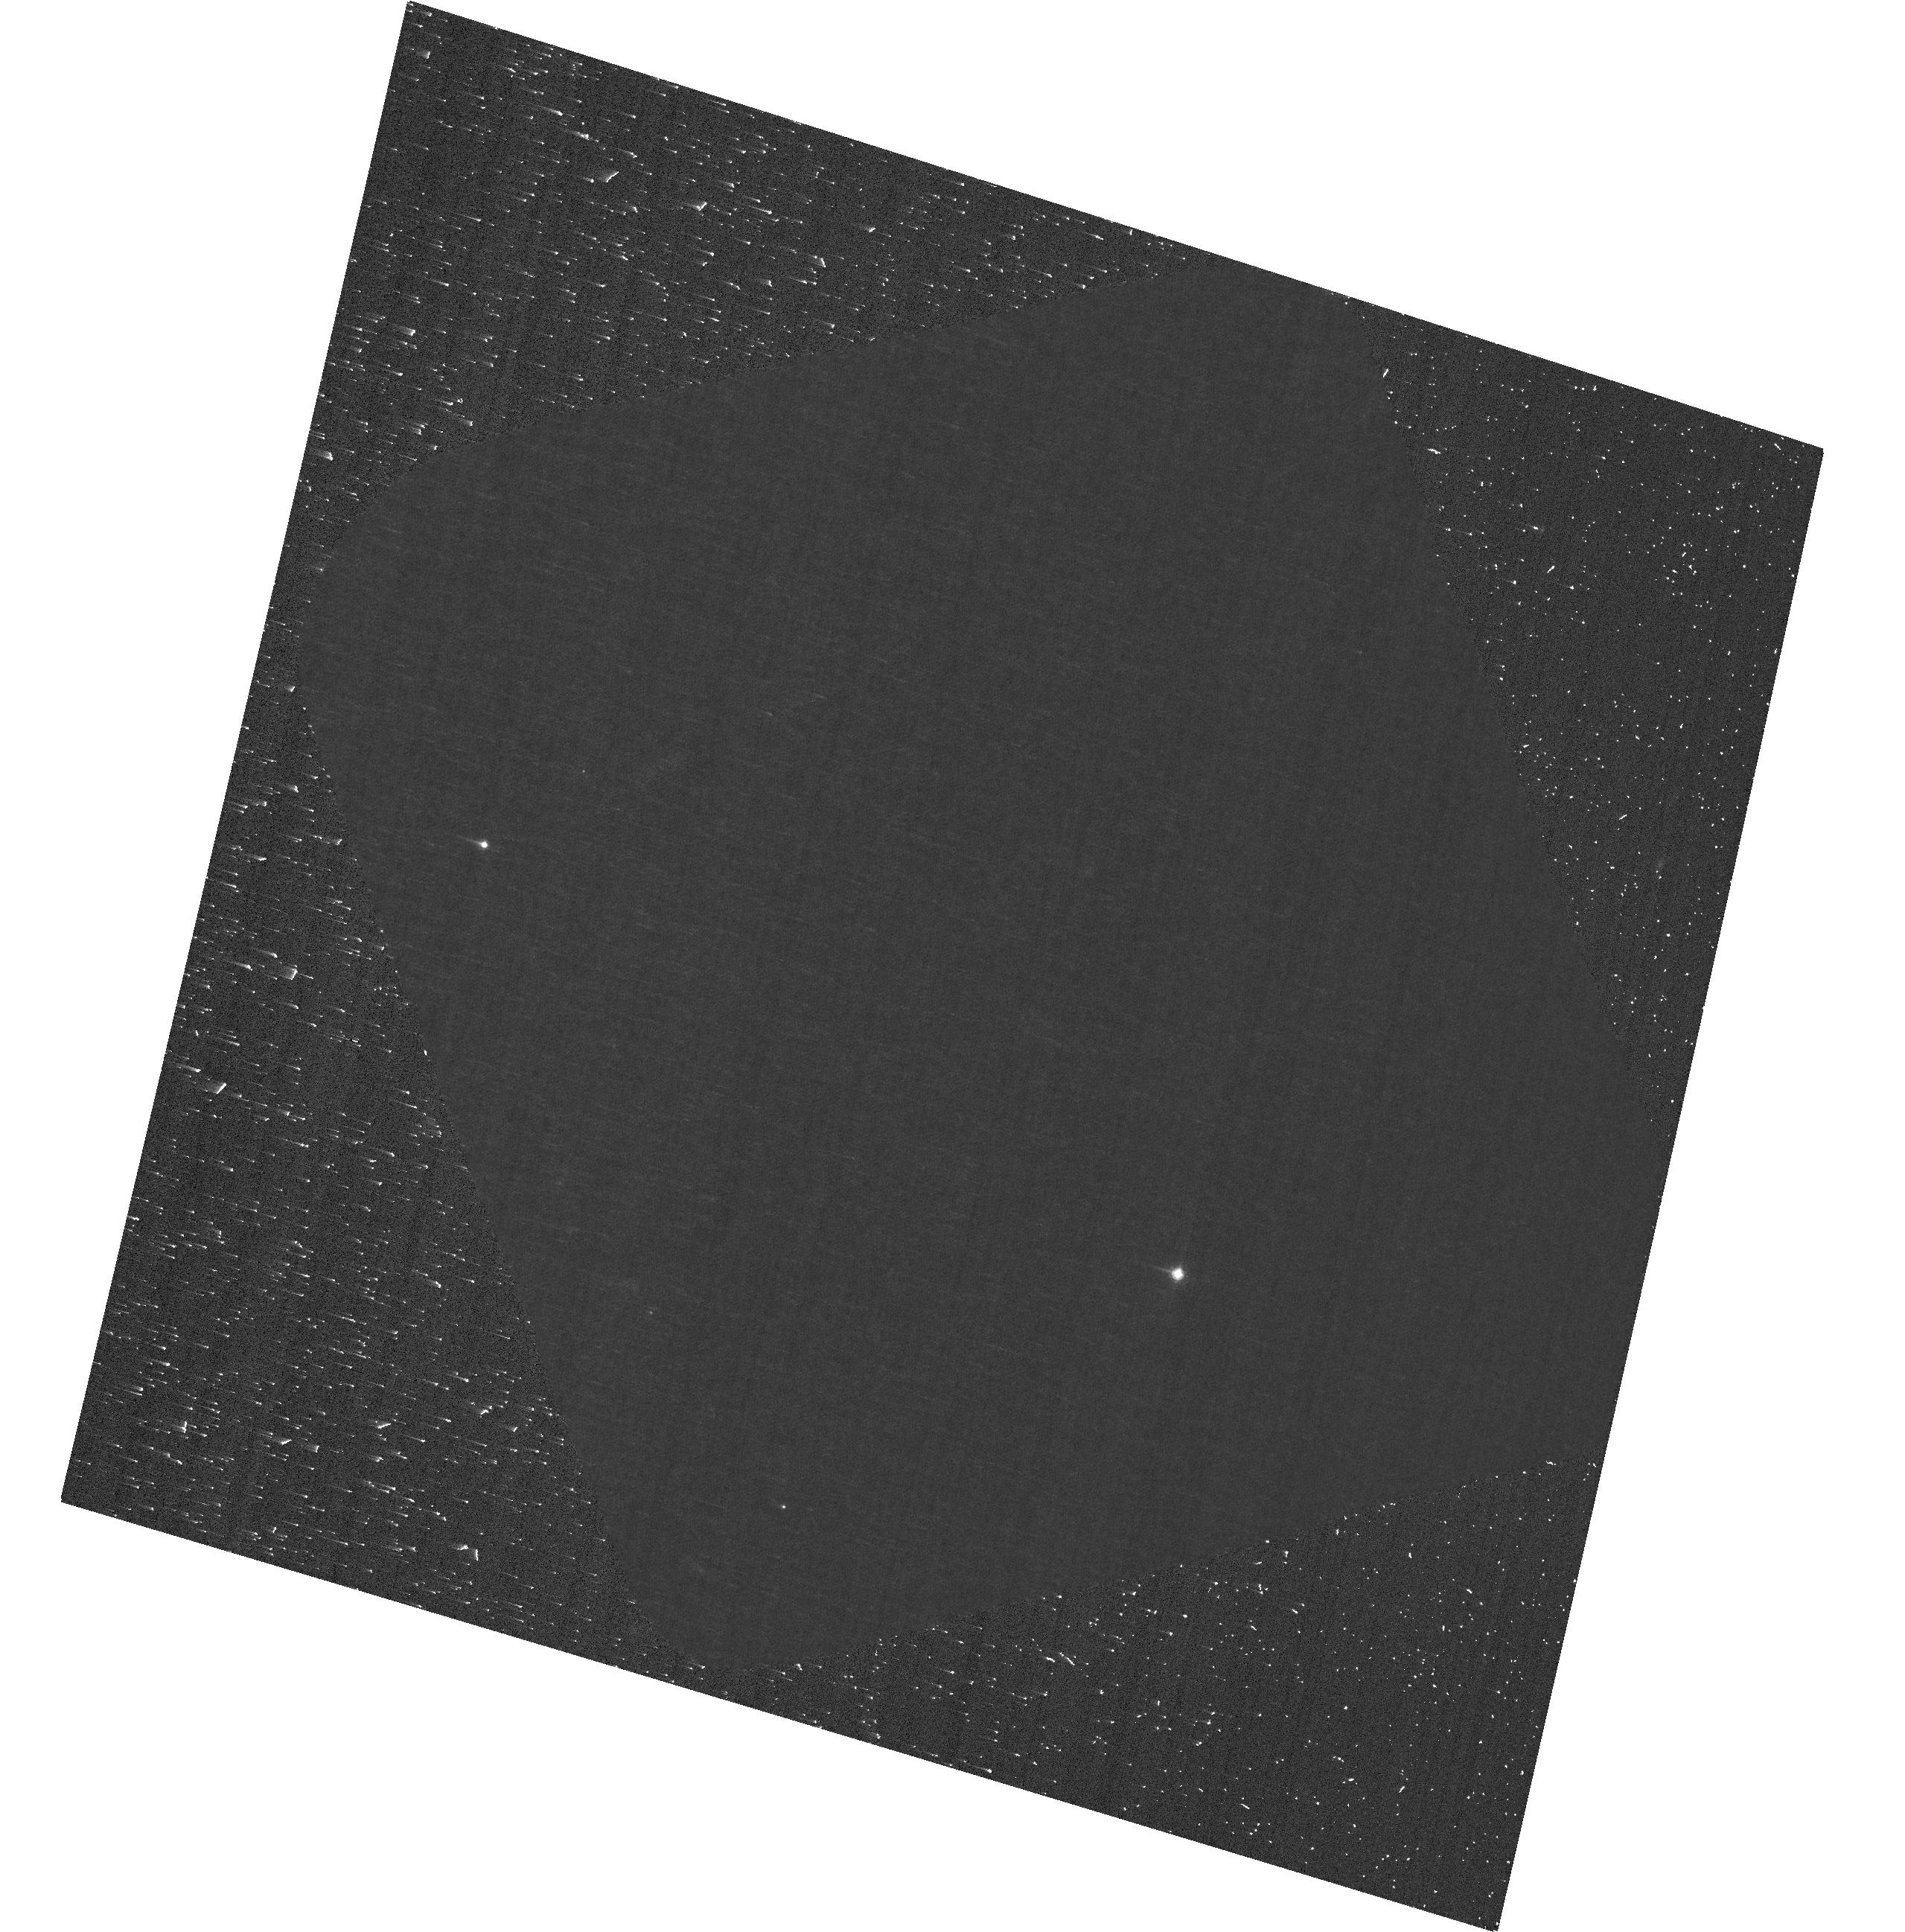
Target: J0100+2802. Instrument: ACS/WFC. Filter: F892N. Exposure: 33 min. Observation ID: hst_17725_06_acs_wfc_f892n_jfd506

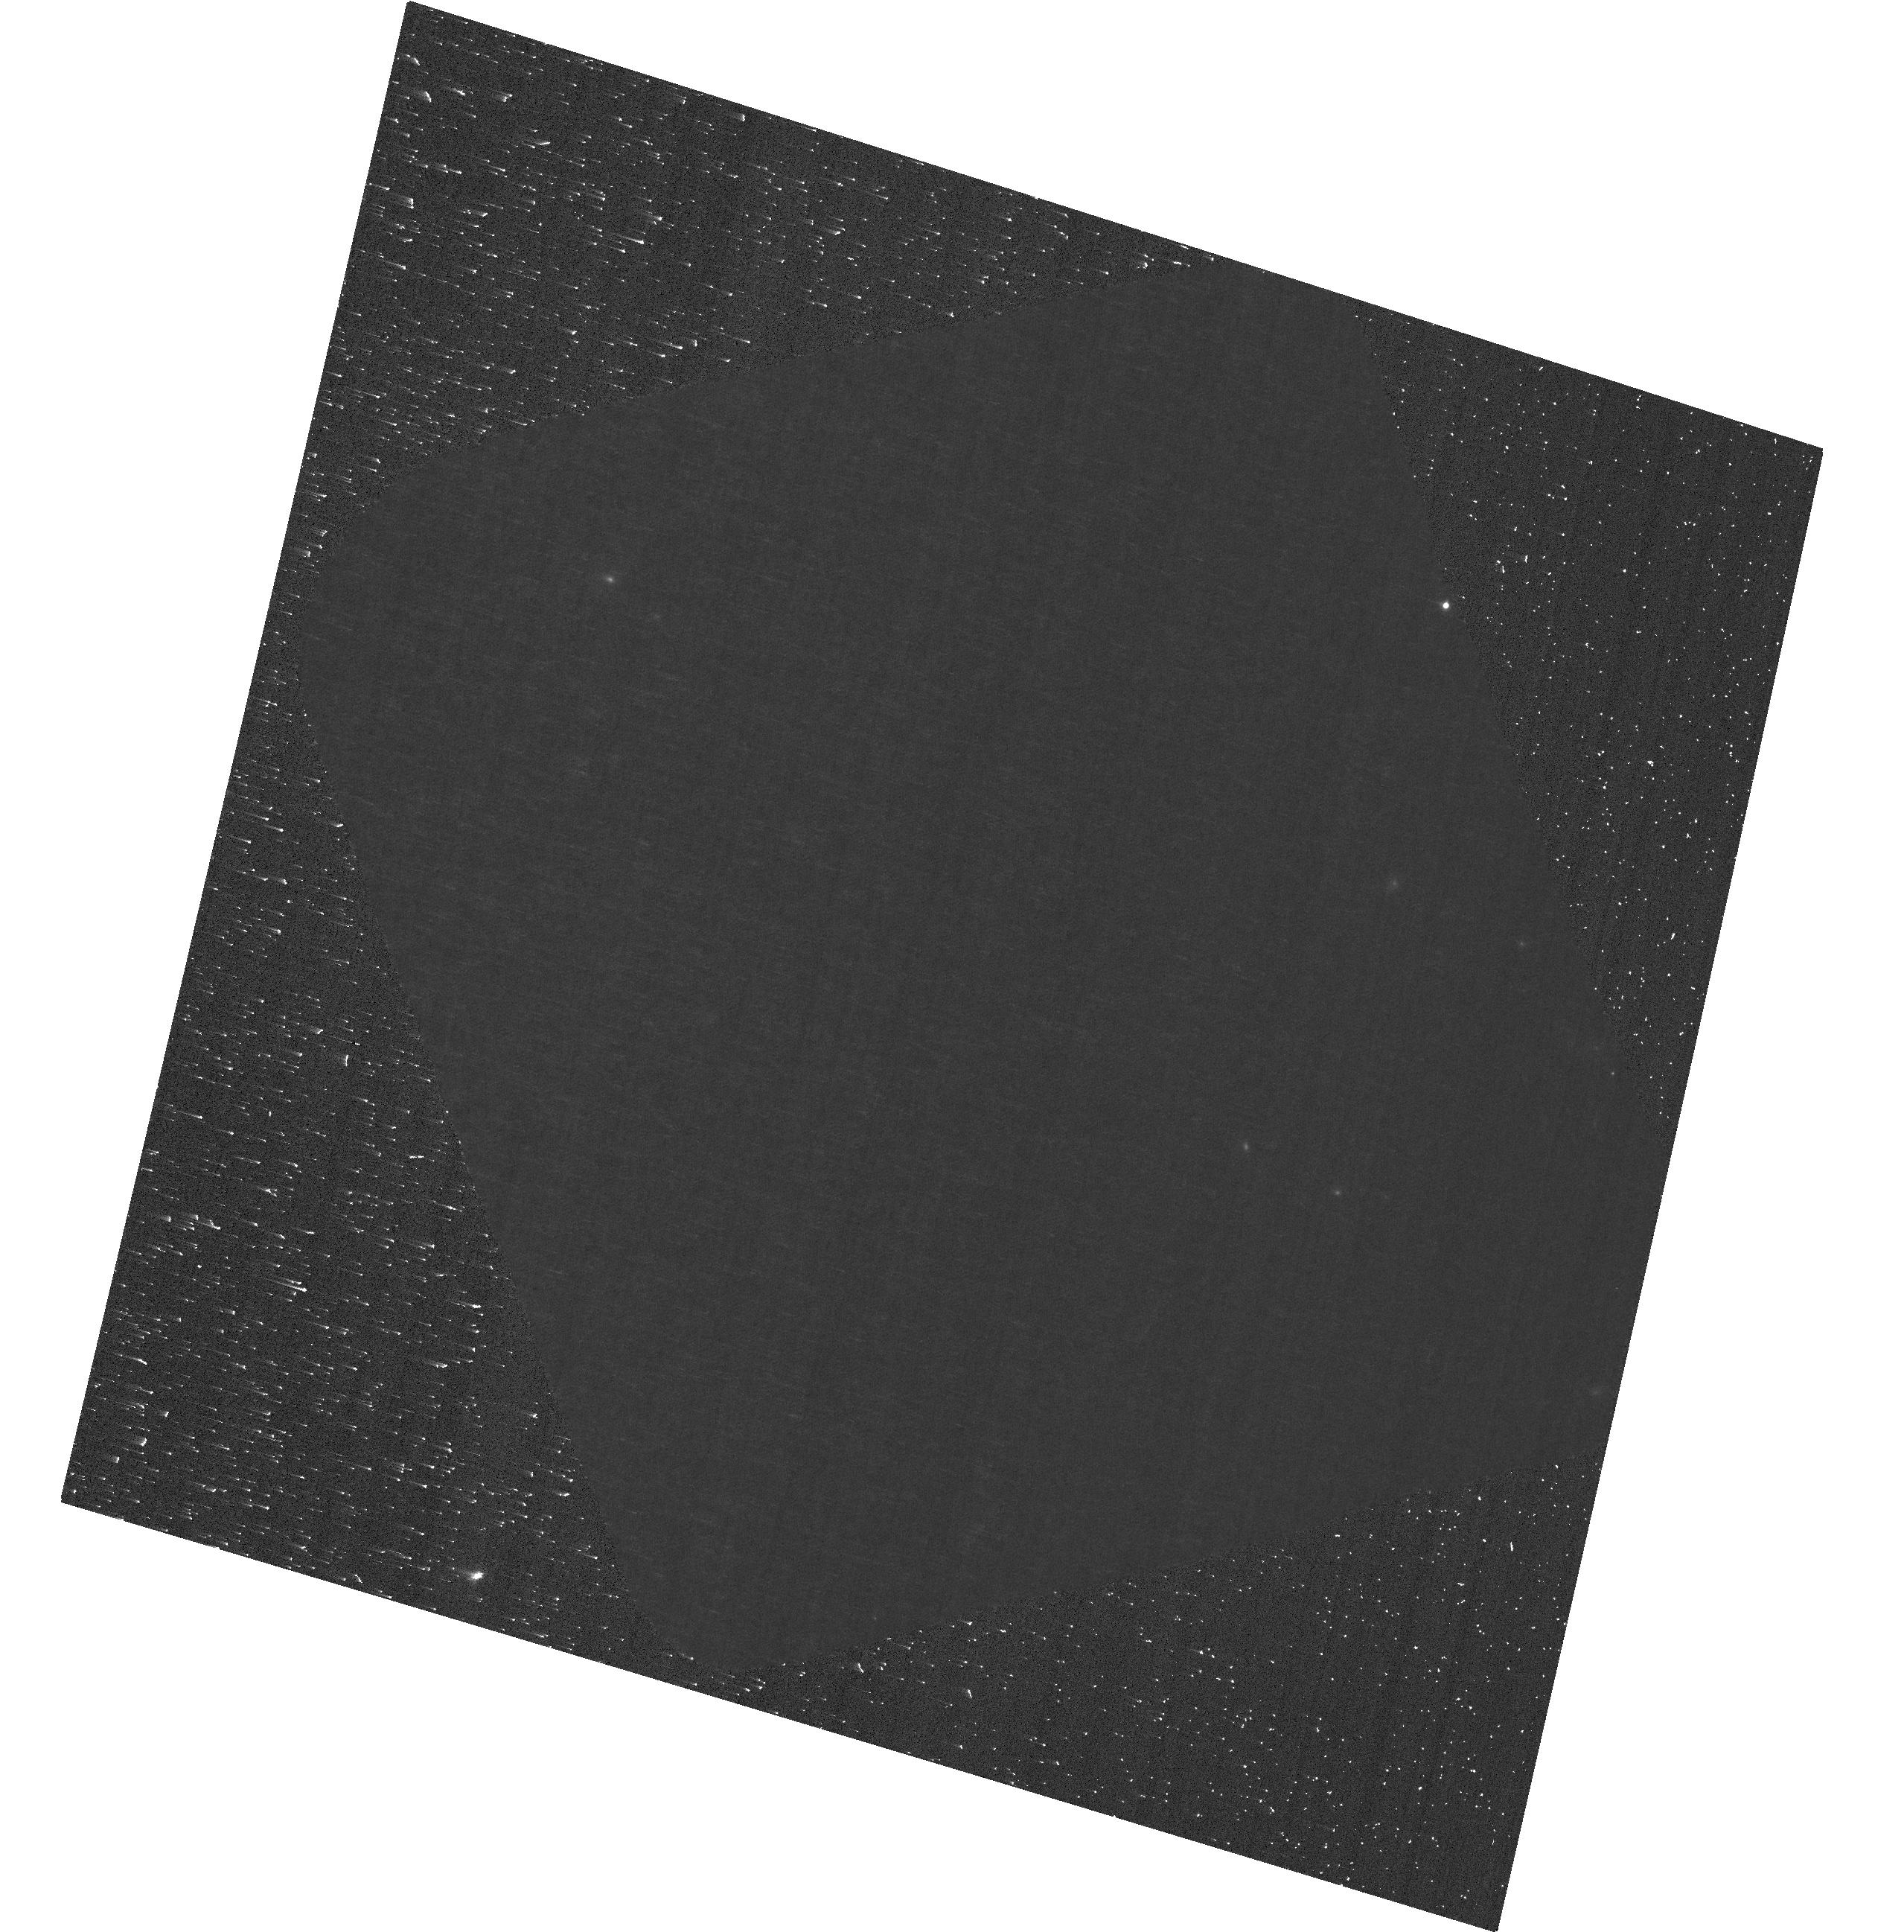
Target: J0100+2802. Instrument: ACS/WFC. Filter: F892N. Exposure: 33 min. Observation ID: hst_17725_29_acs_wfc_f892n_jfd529

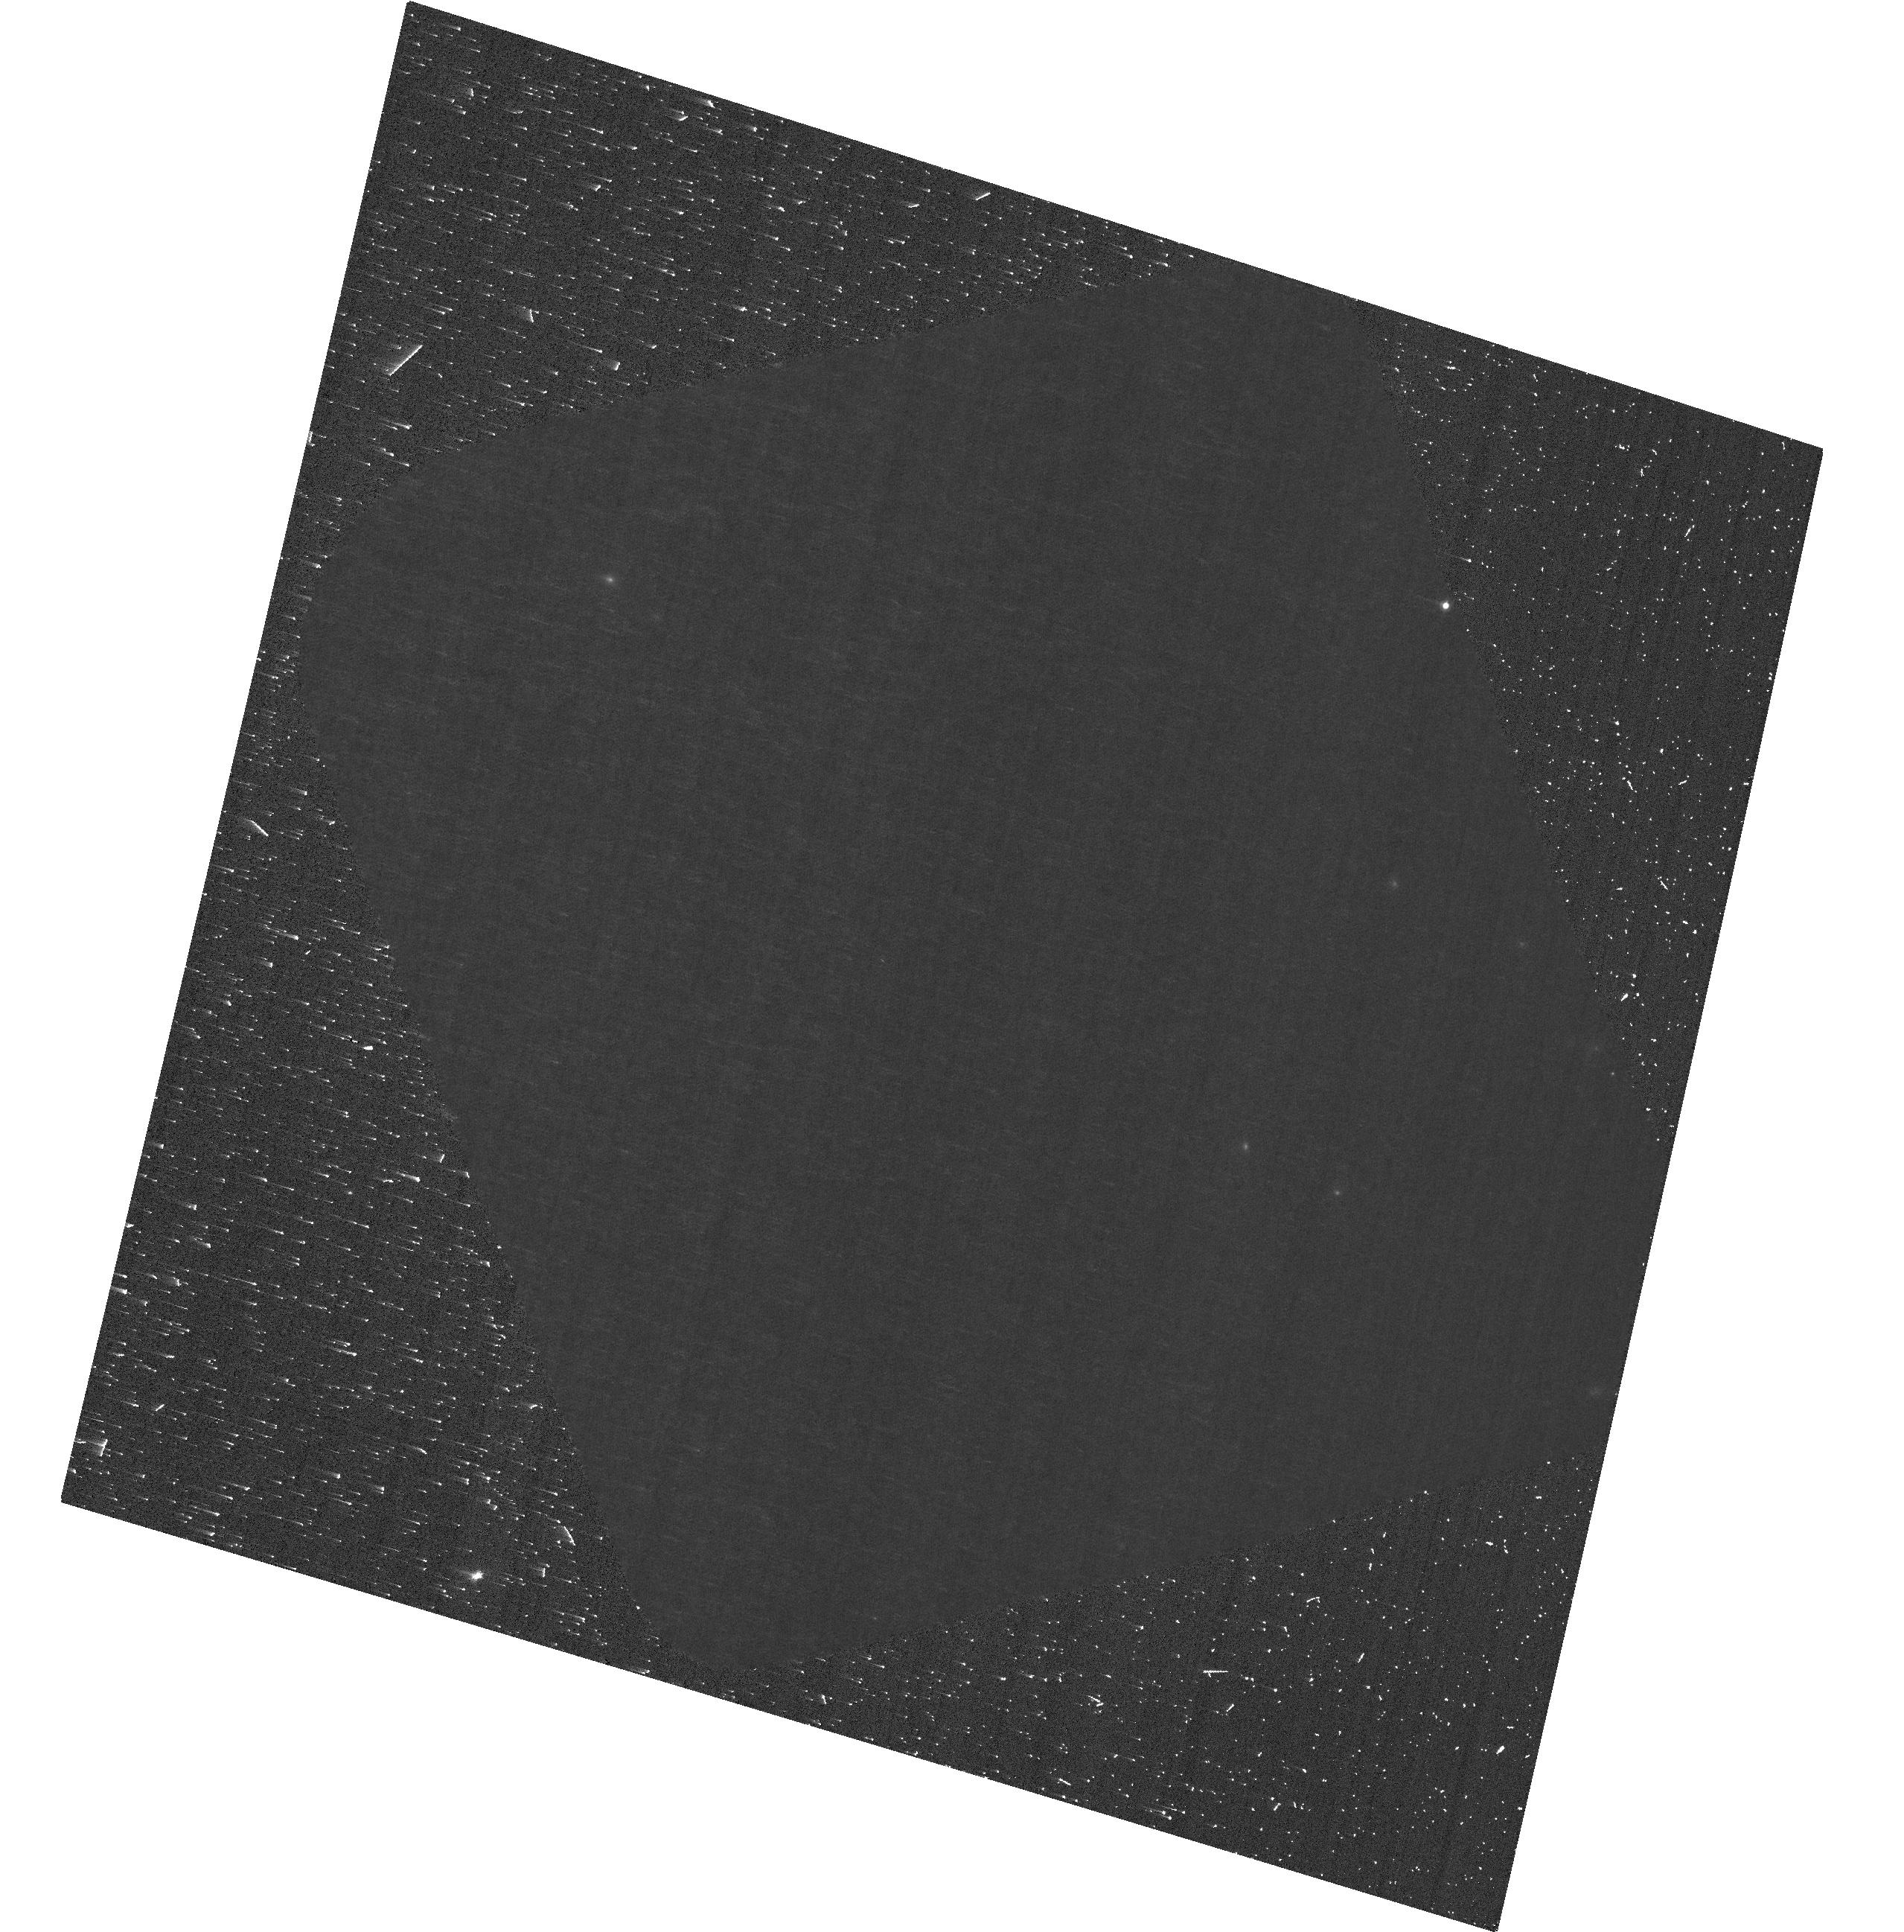
Target: J0100+2802. Instrument: ACS/WFC. Filter: F892N. Exposure: 33 min. Observation ID: hst_17725_21_acs_wfc_f892n_jfd521

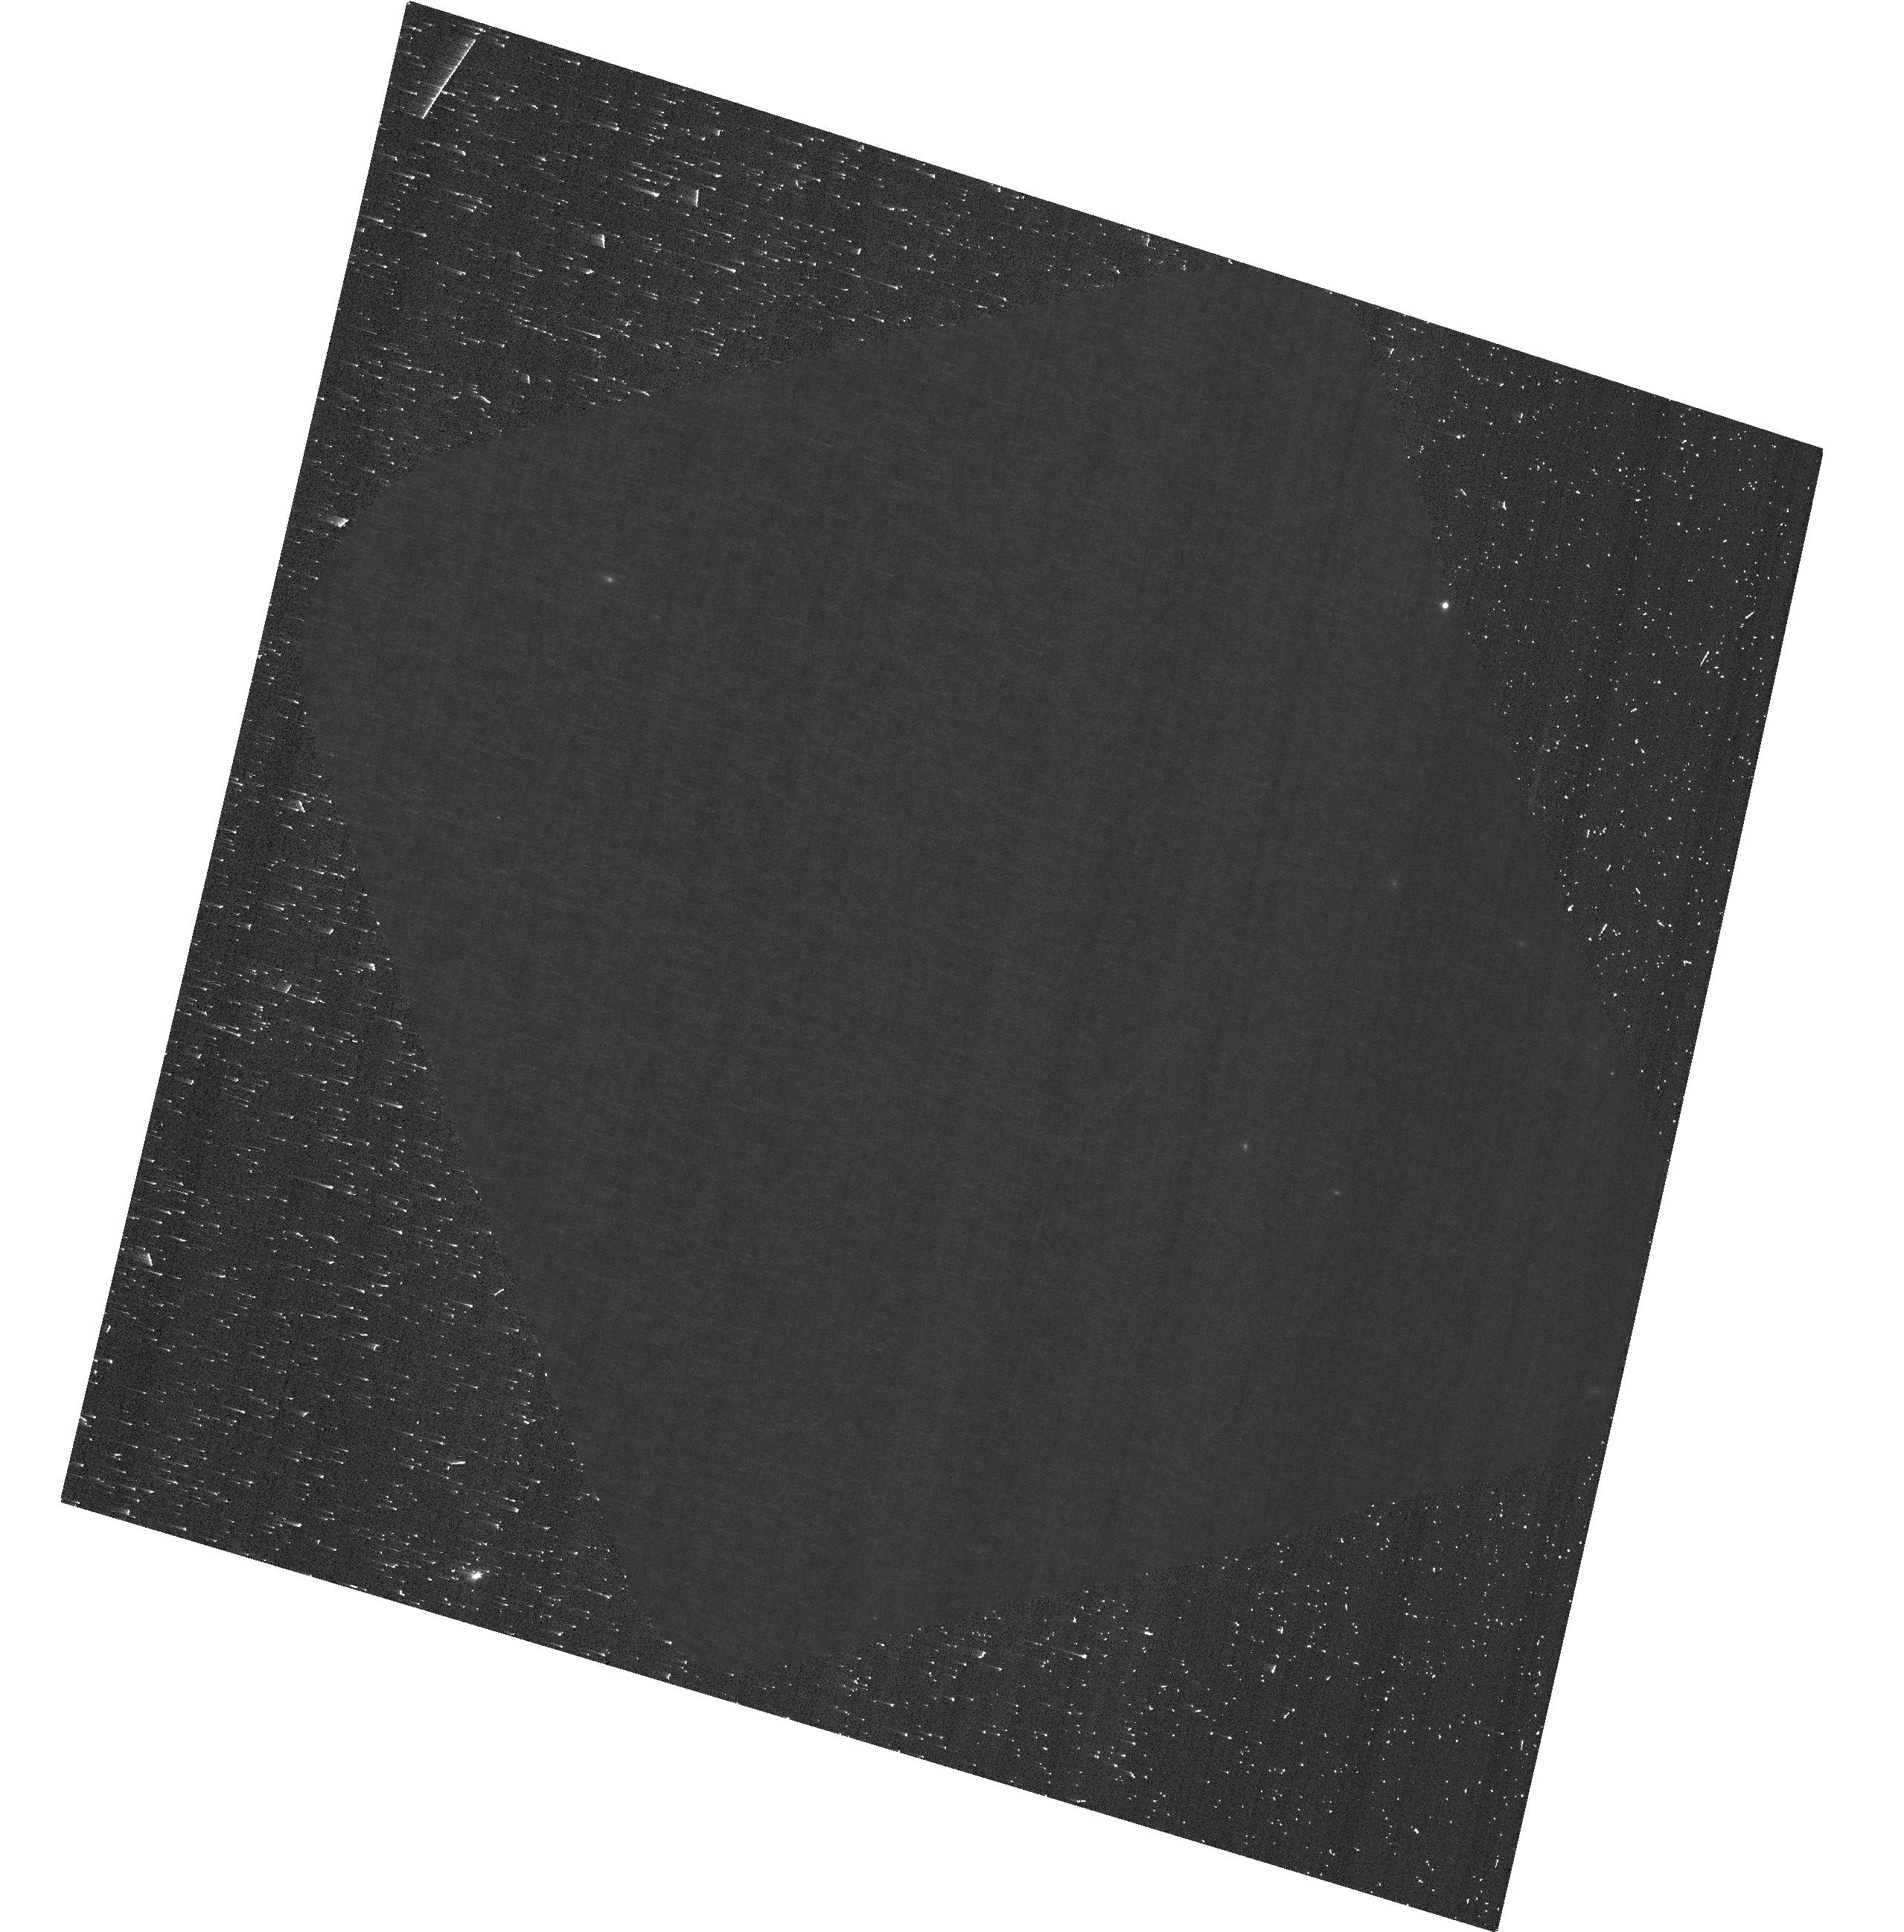
Target: J0100+2802. Instrument: ACS/WFC. Filter: F892N. Exposure: 33 min. Observation ID: hst_17725_09_acs_wfc_f892n_jfd509

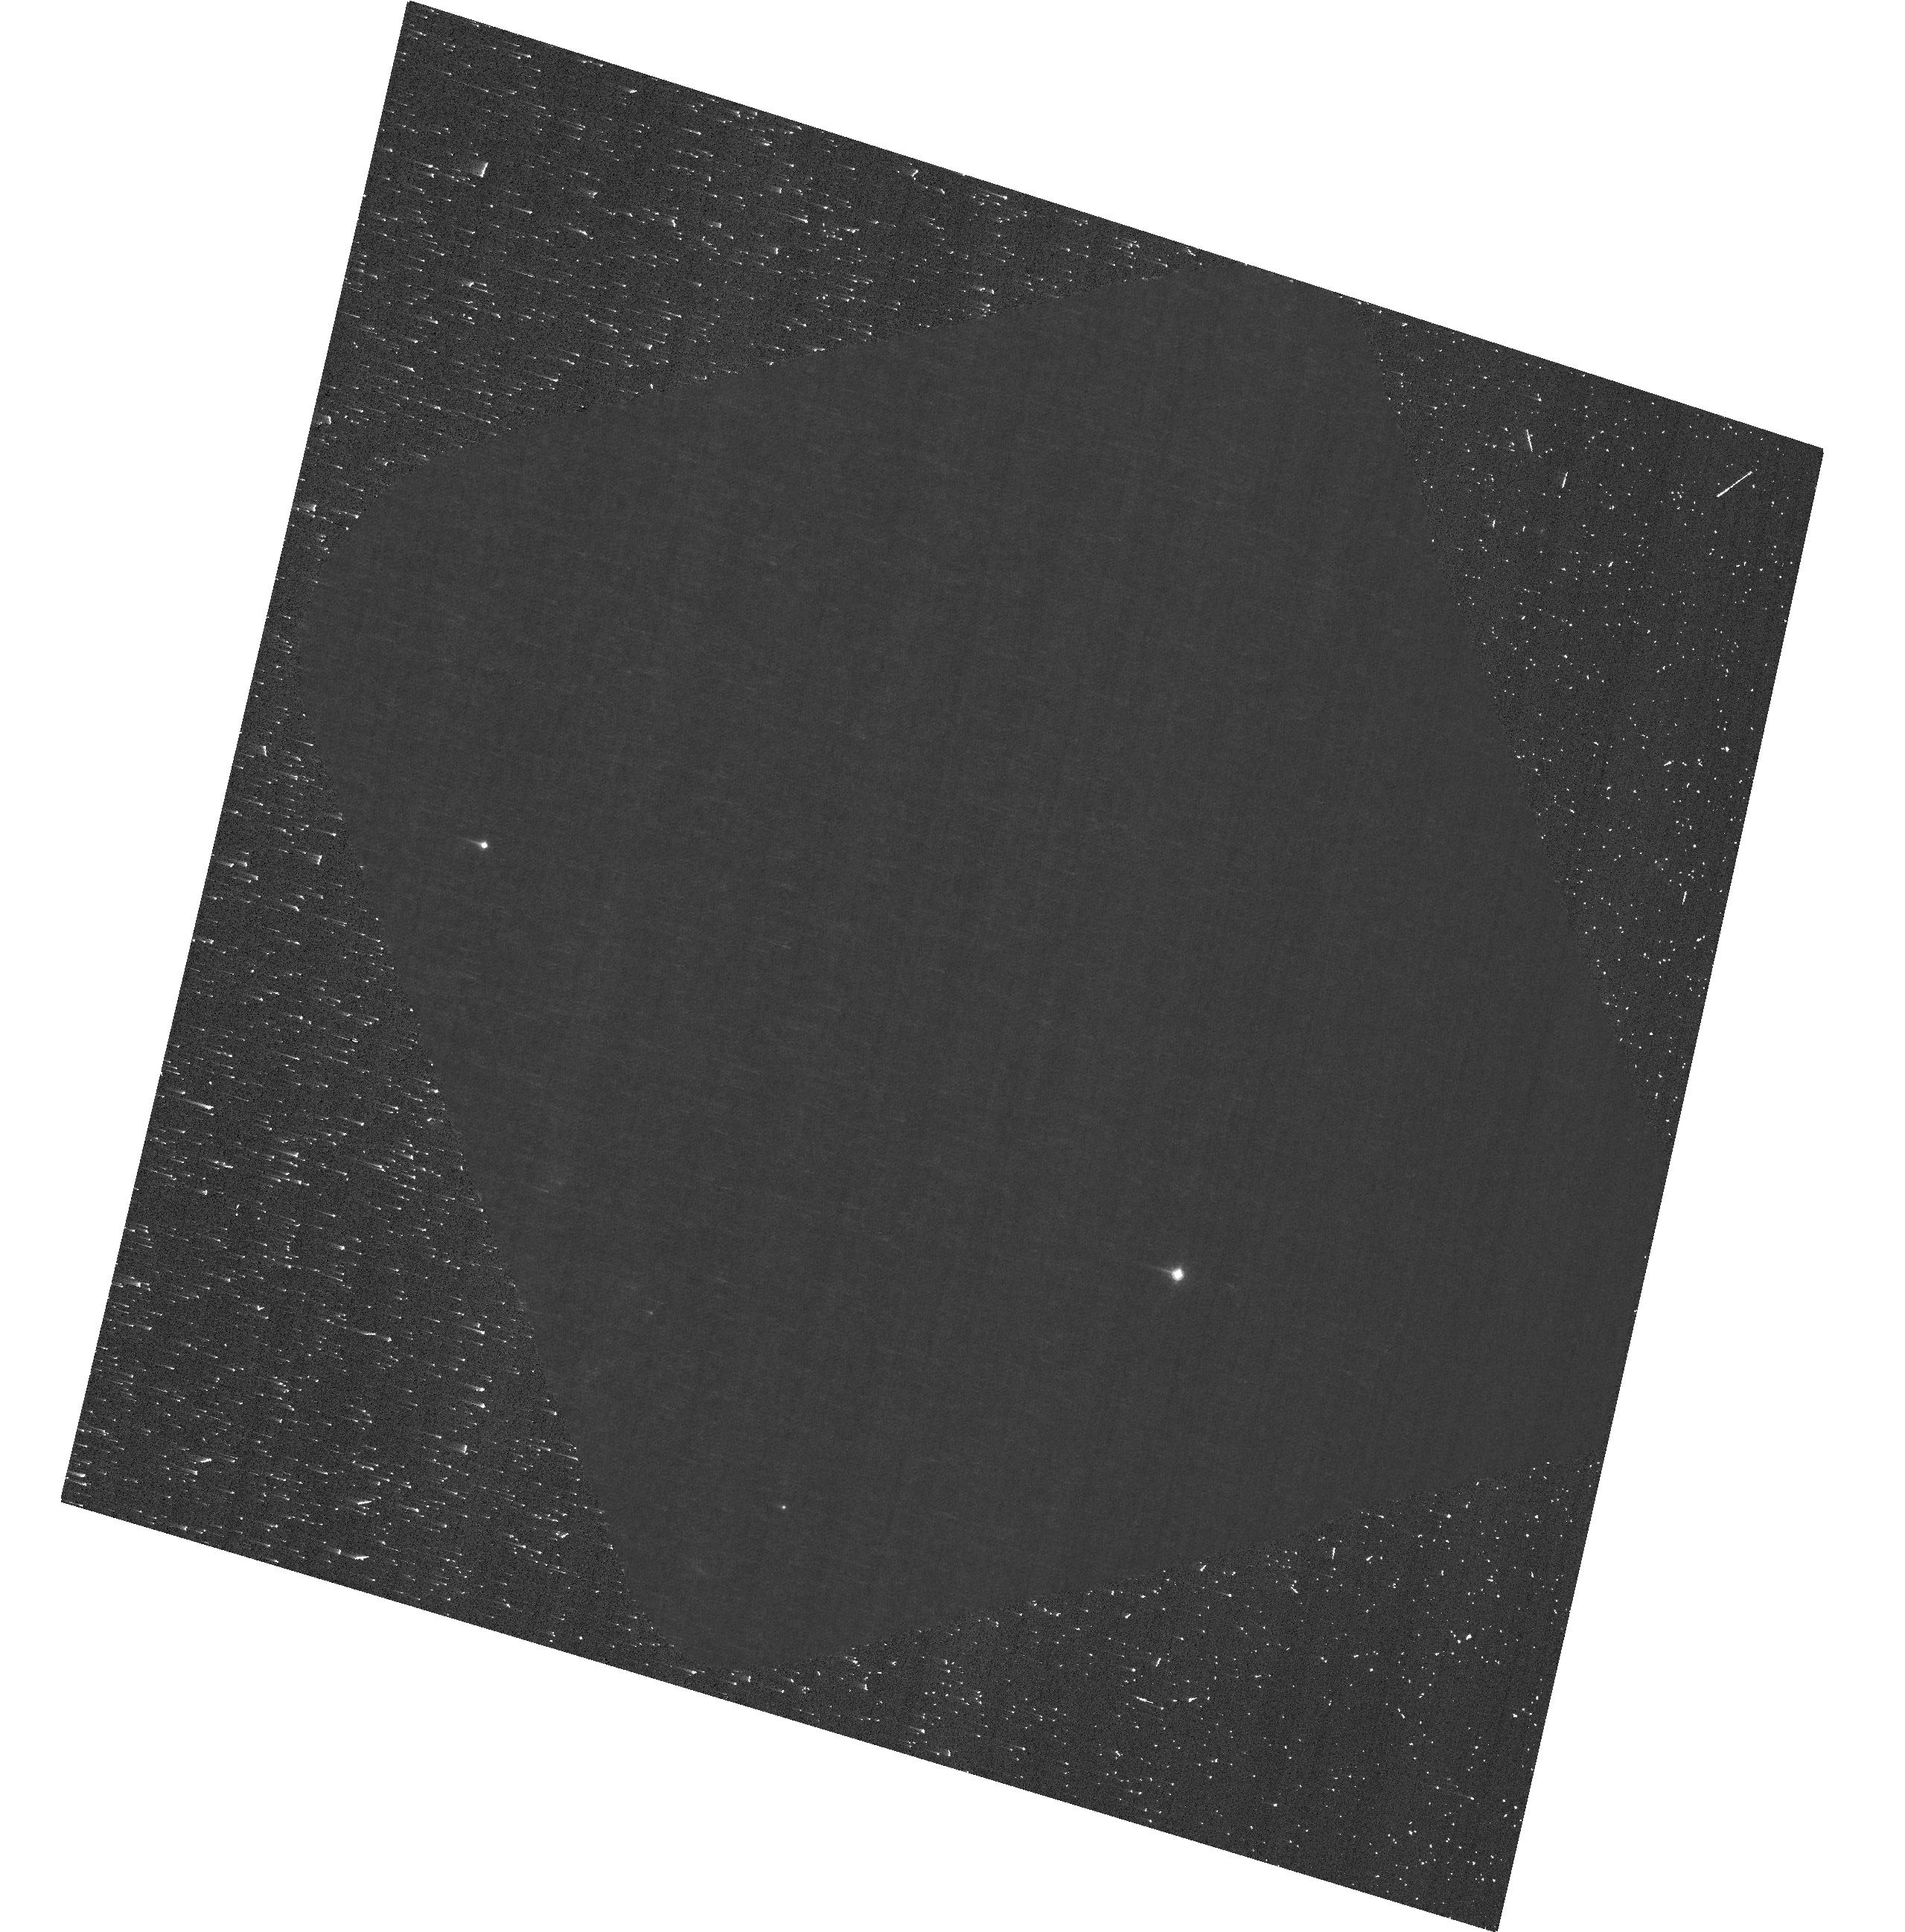
Target: J0100+2802. Instrument: ACS/WFC. Filter: F892N. Exposure: 33 min. Observation ID: hst_17725_16_acs_wfc_f892n_jfd516

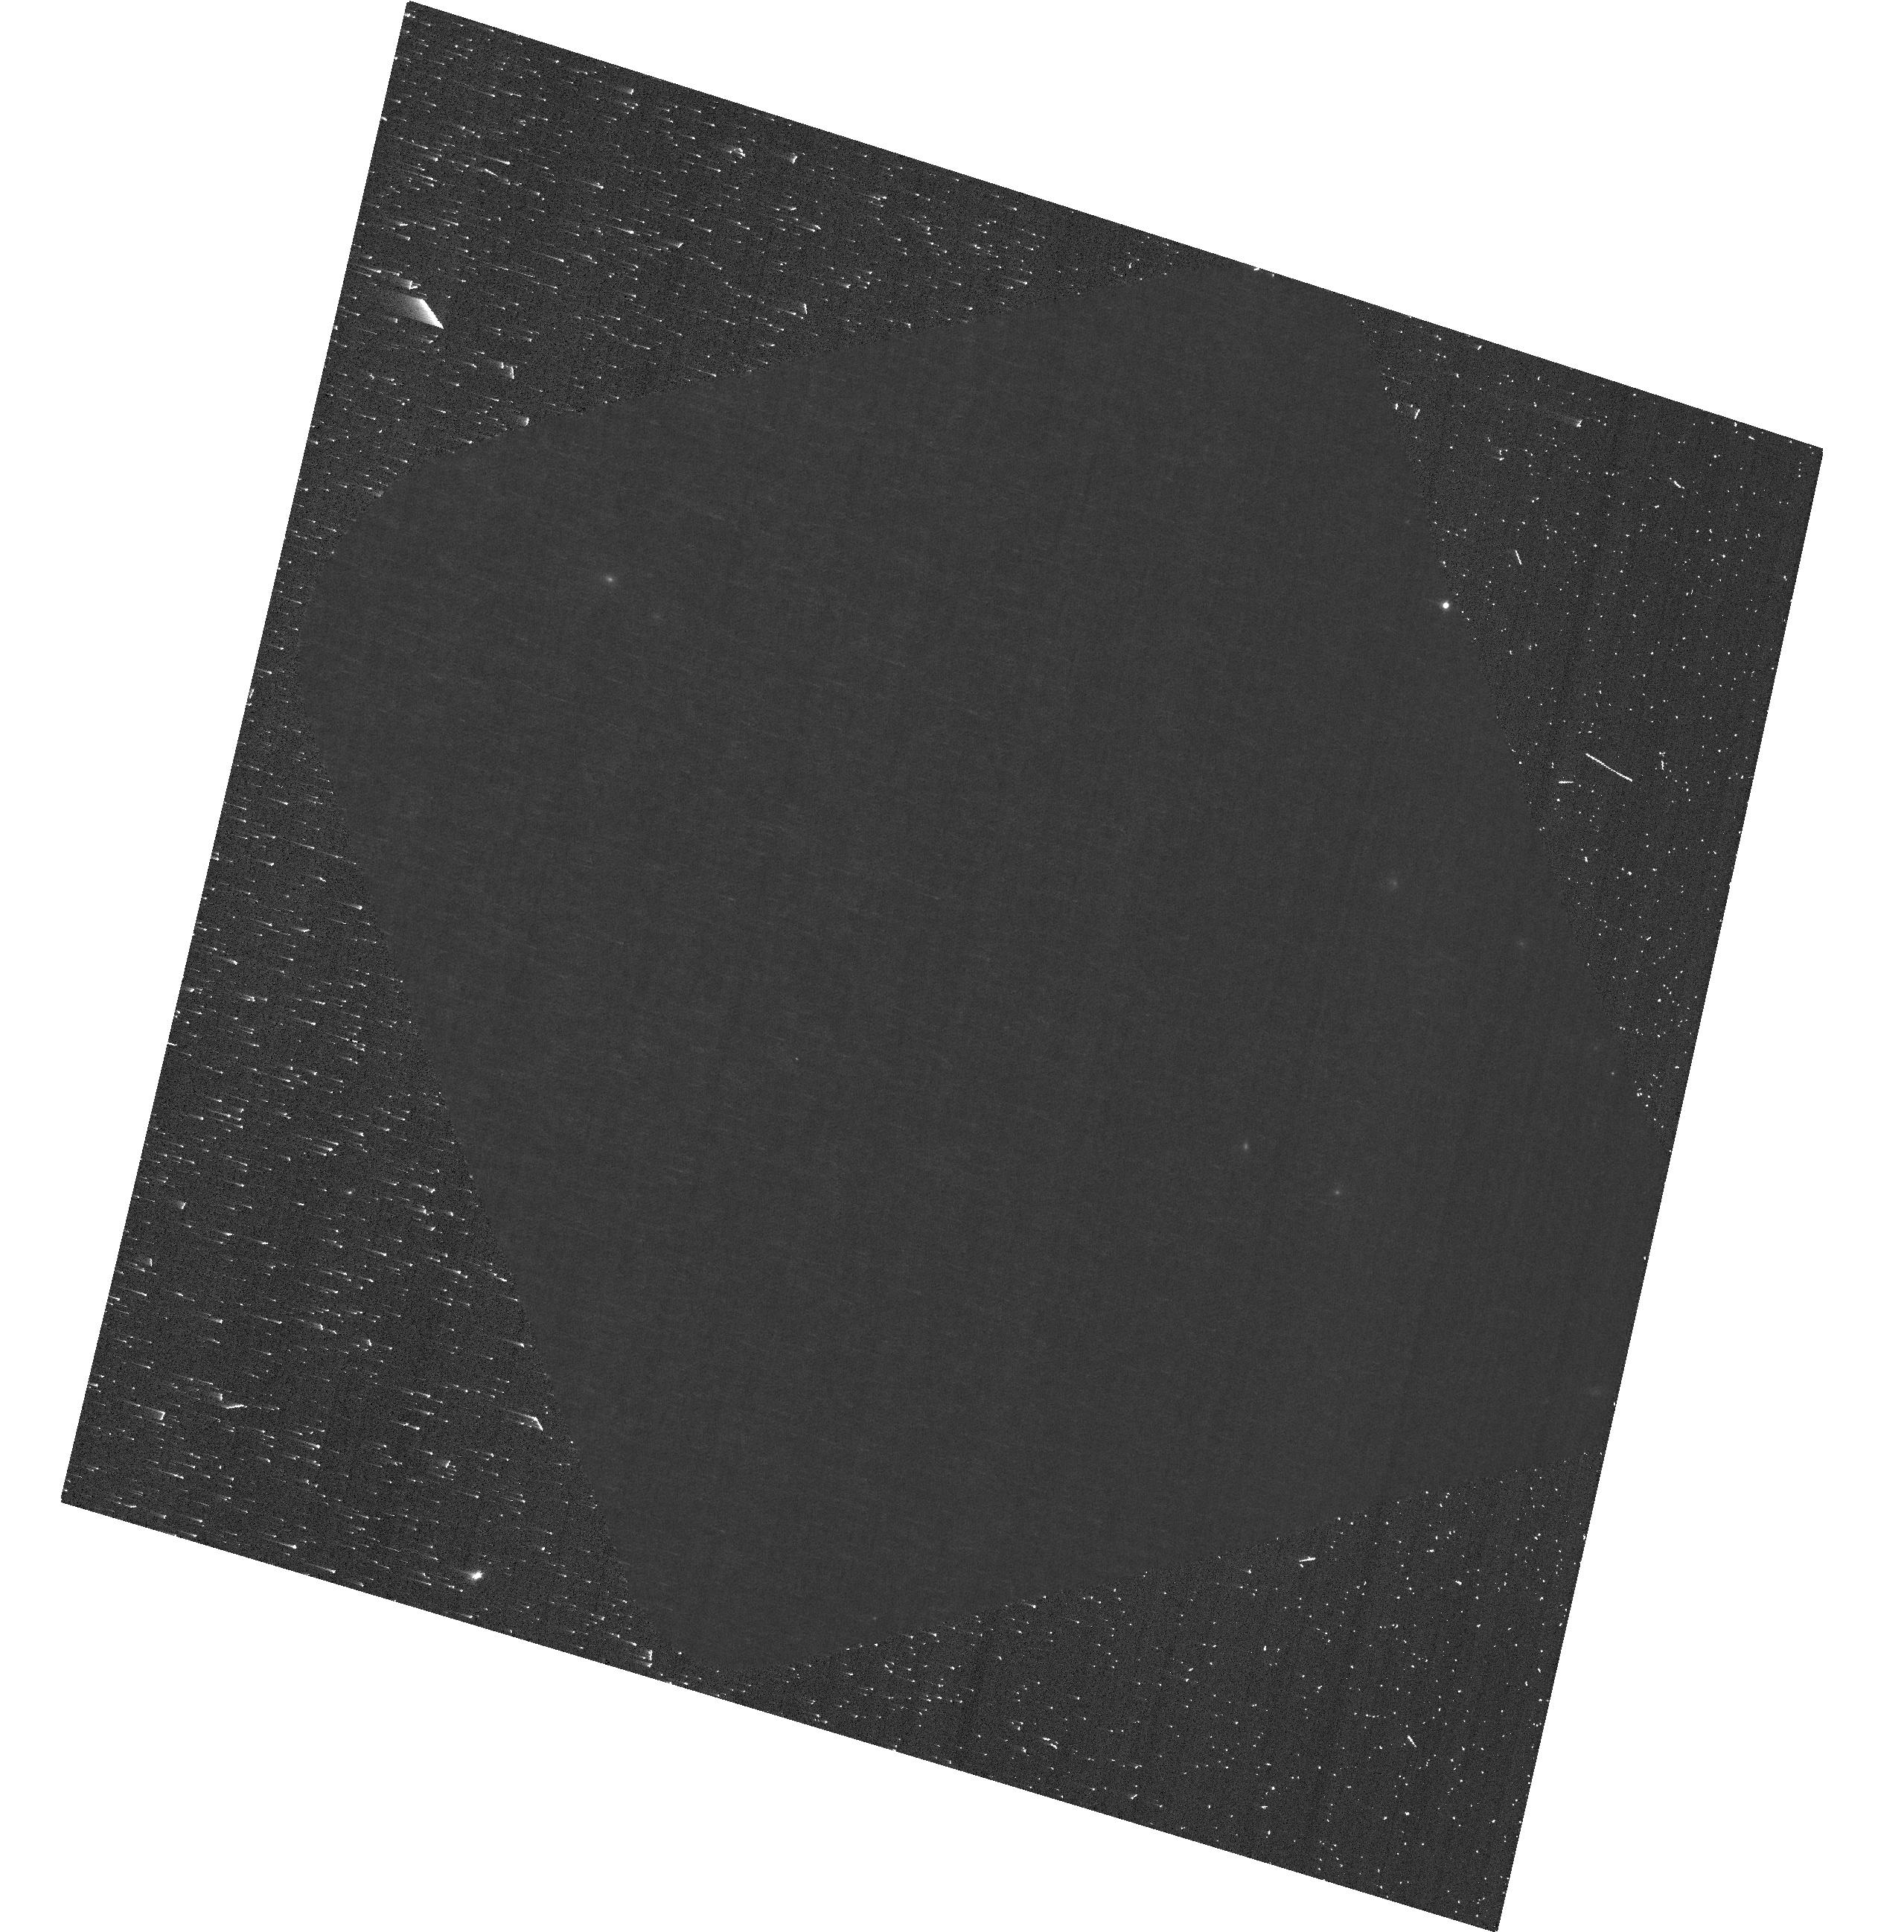
Target: J0100+2802. Instrument: ACS/WFC. Filter: F892N. Exposure: 33 min. Observation ID: hst_17725_11_acs_wfc_f892n_jfd511

Tomographic mapping of a super-luminous quasar in the Epoch of Reionization (PI: Eilers, Anna-Christina)

The ultraviolet radiation of luminous high-redshift quasars lying deep within the Epoch of Reionization carves out large bubbles of highly ionized intergalactic gas in the quasar's environment. The resulting decrease in the optical depth of the Lya forest at redshifts near to the systemic redshift of the quasar is known as the proximity effect. Recently, JWST has revealed 69 spectroscopically confirmed galaxies in the background of the most luminous, high-redshift quasar known, at a redshift of z=6.327. By a fortuitous coincidence, the narrow-band filter F892N on ACS/WFC is perfectly centered around the quasar's redshift to capture the transmitted flux in the Lya forest of background galaxies at close projected separations to the quasar. This will allow us to tomographically map the quasar's ionized region for the first time by means of the transverse proximity effect. Our observations aim to reveal the geometry of the quasar's ionization cone, and constrain its opening angle and obscuration. Additionally, the extent of the ionized region, also known as the quasar's light echo, provides a model-independent constraint on the quasar's UV luminous lifetime based on the light crossing time, which has profound implications for the early growth phases of supermassive black holes. The recent detection of an overdensity of bright galaxies in the background of this super-luminous quasar, whose systemic redshift perfectly matches an existing narrow-band filter on ACS, provides the most promising opportunity to probe the transverse proximity effect for the first time in the high-redshift universe and makes HST uniquely suited for our proposed experiment.